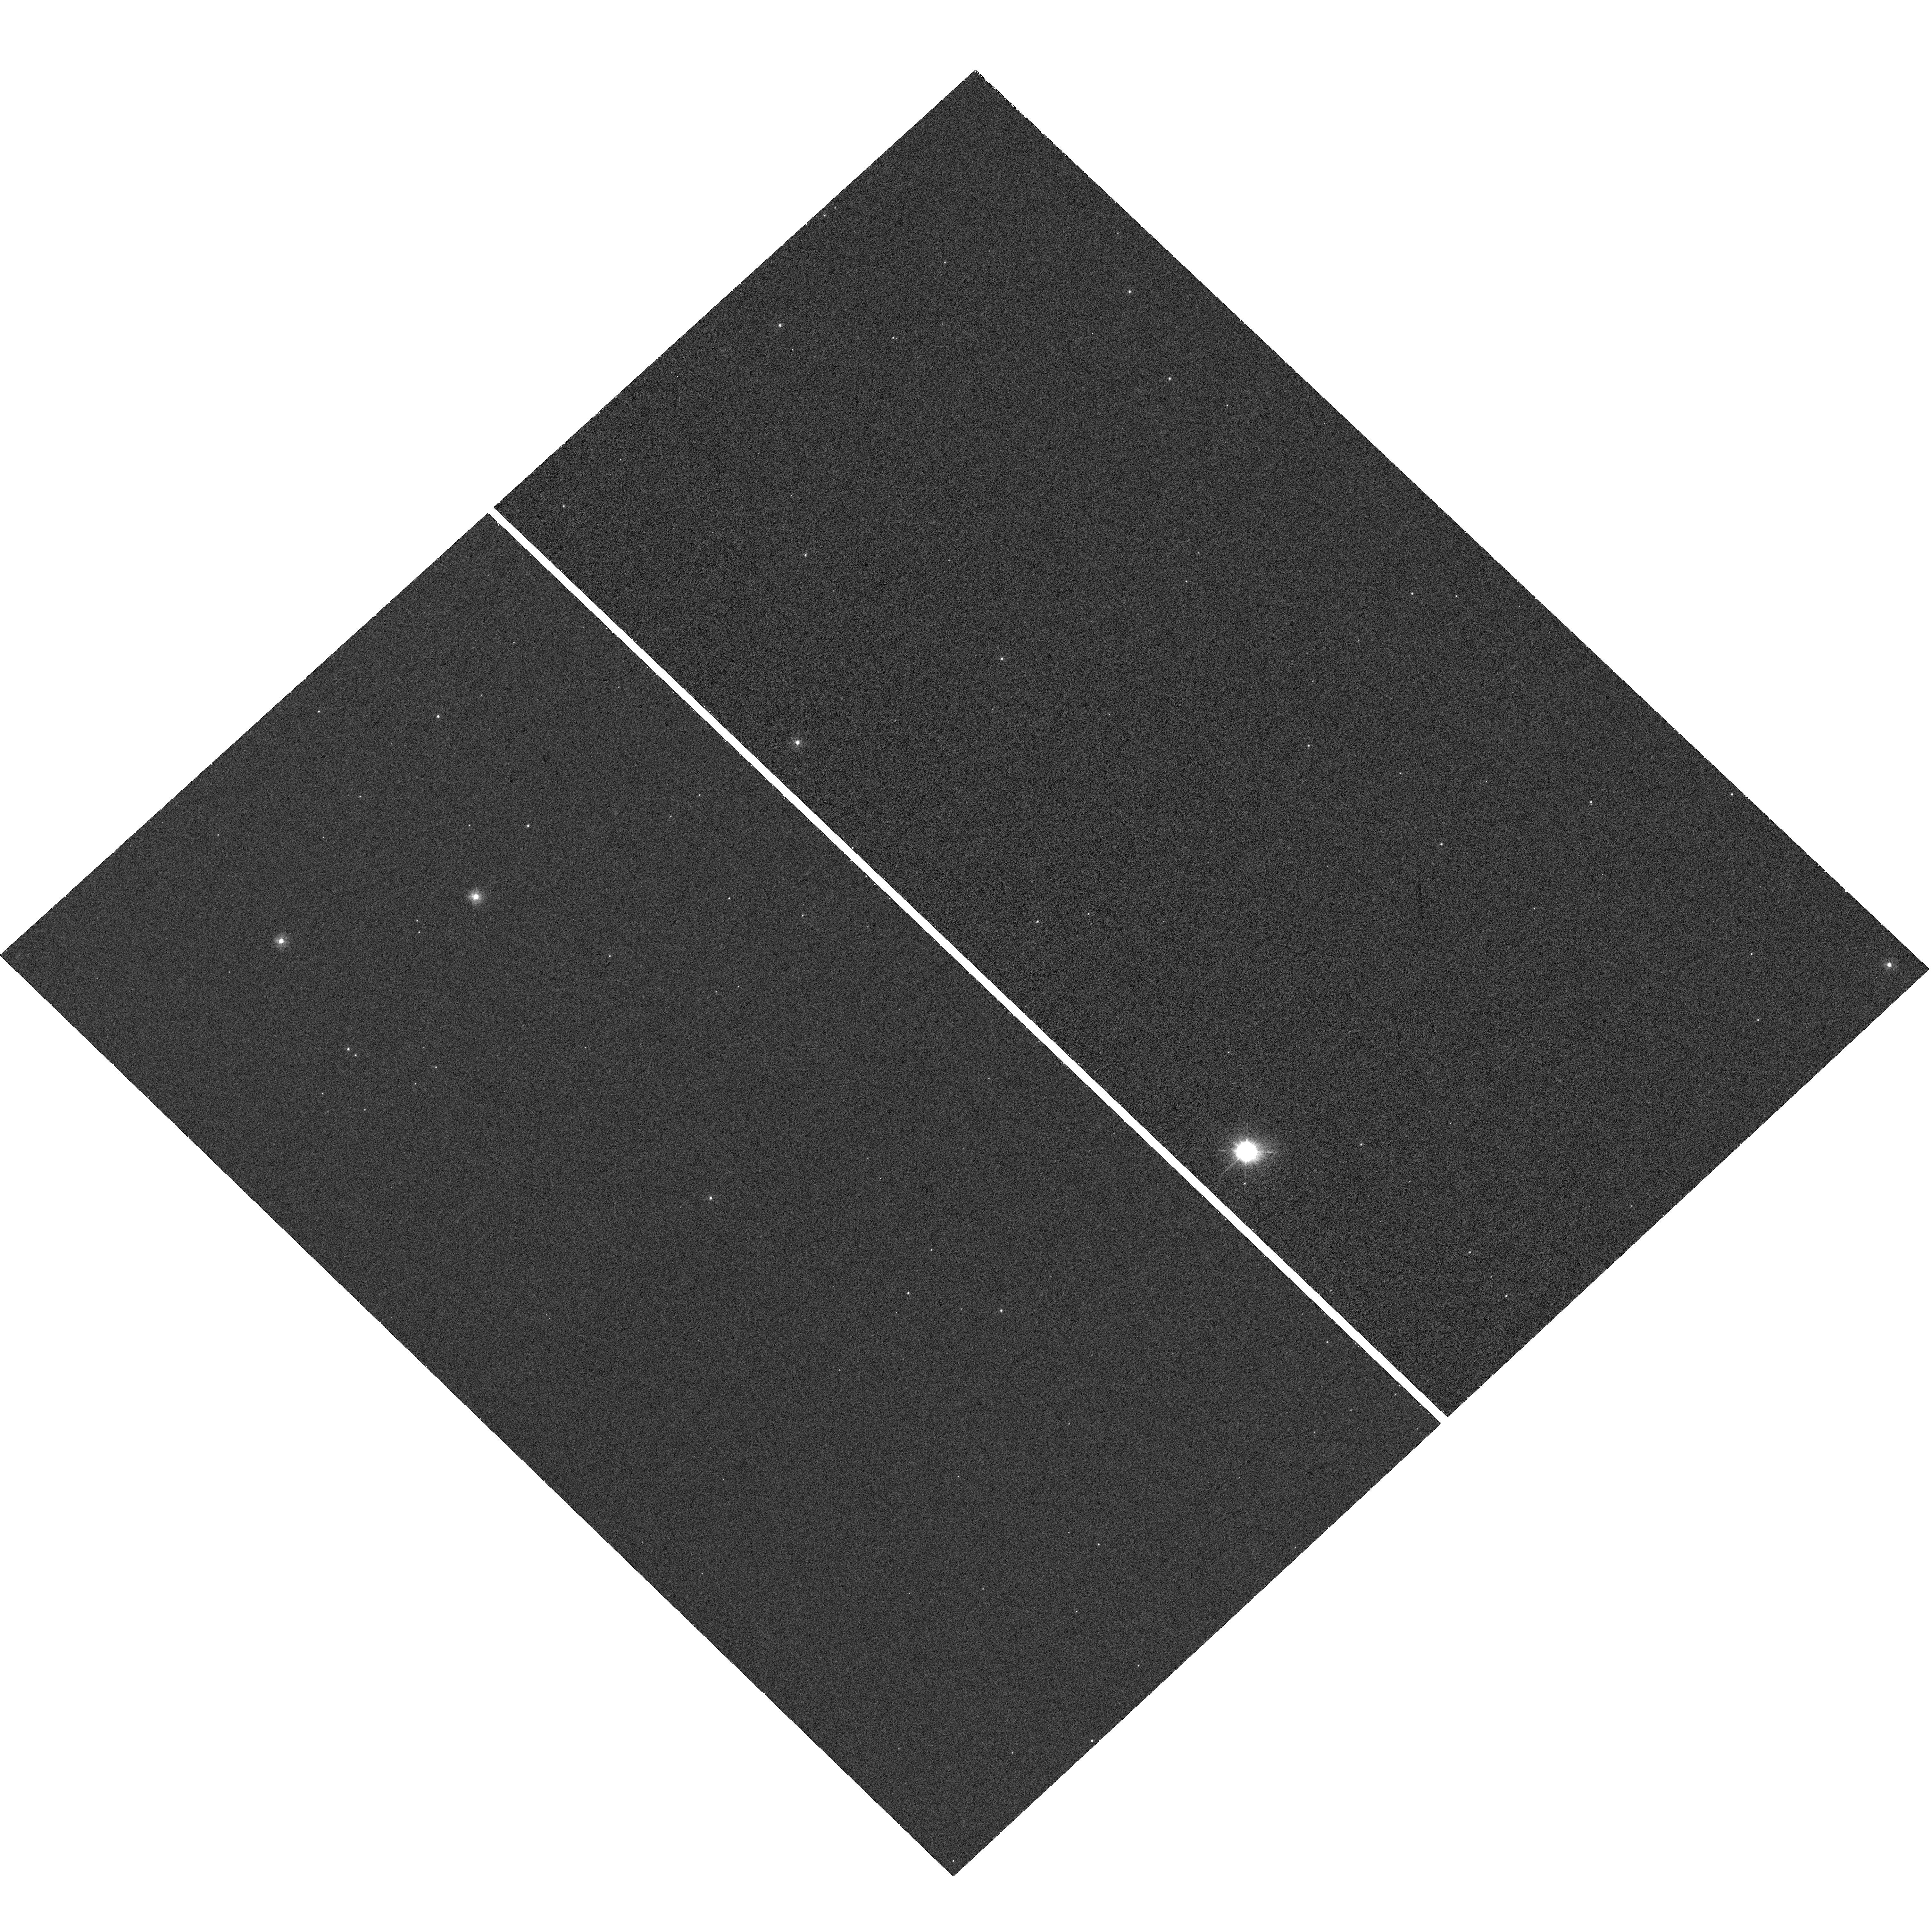
Target: AT2018DYB. Instrument: WFC3/UVIS. Filter: F225W. Exposure: 43 min. Observation ID: hst_17236_02_wfc3_uvis_f225w_if2402

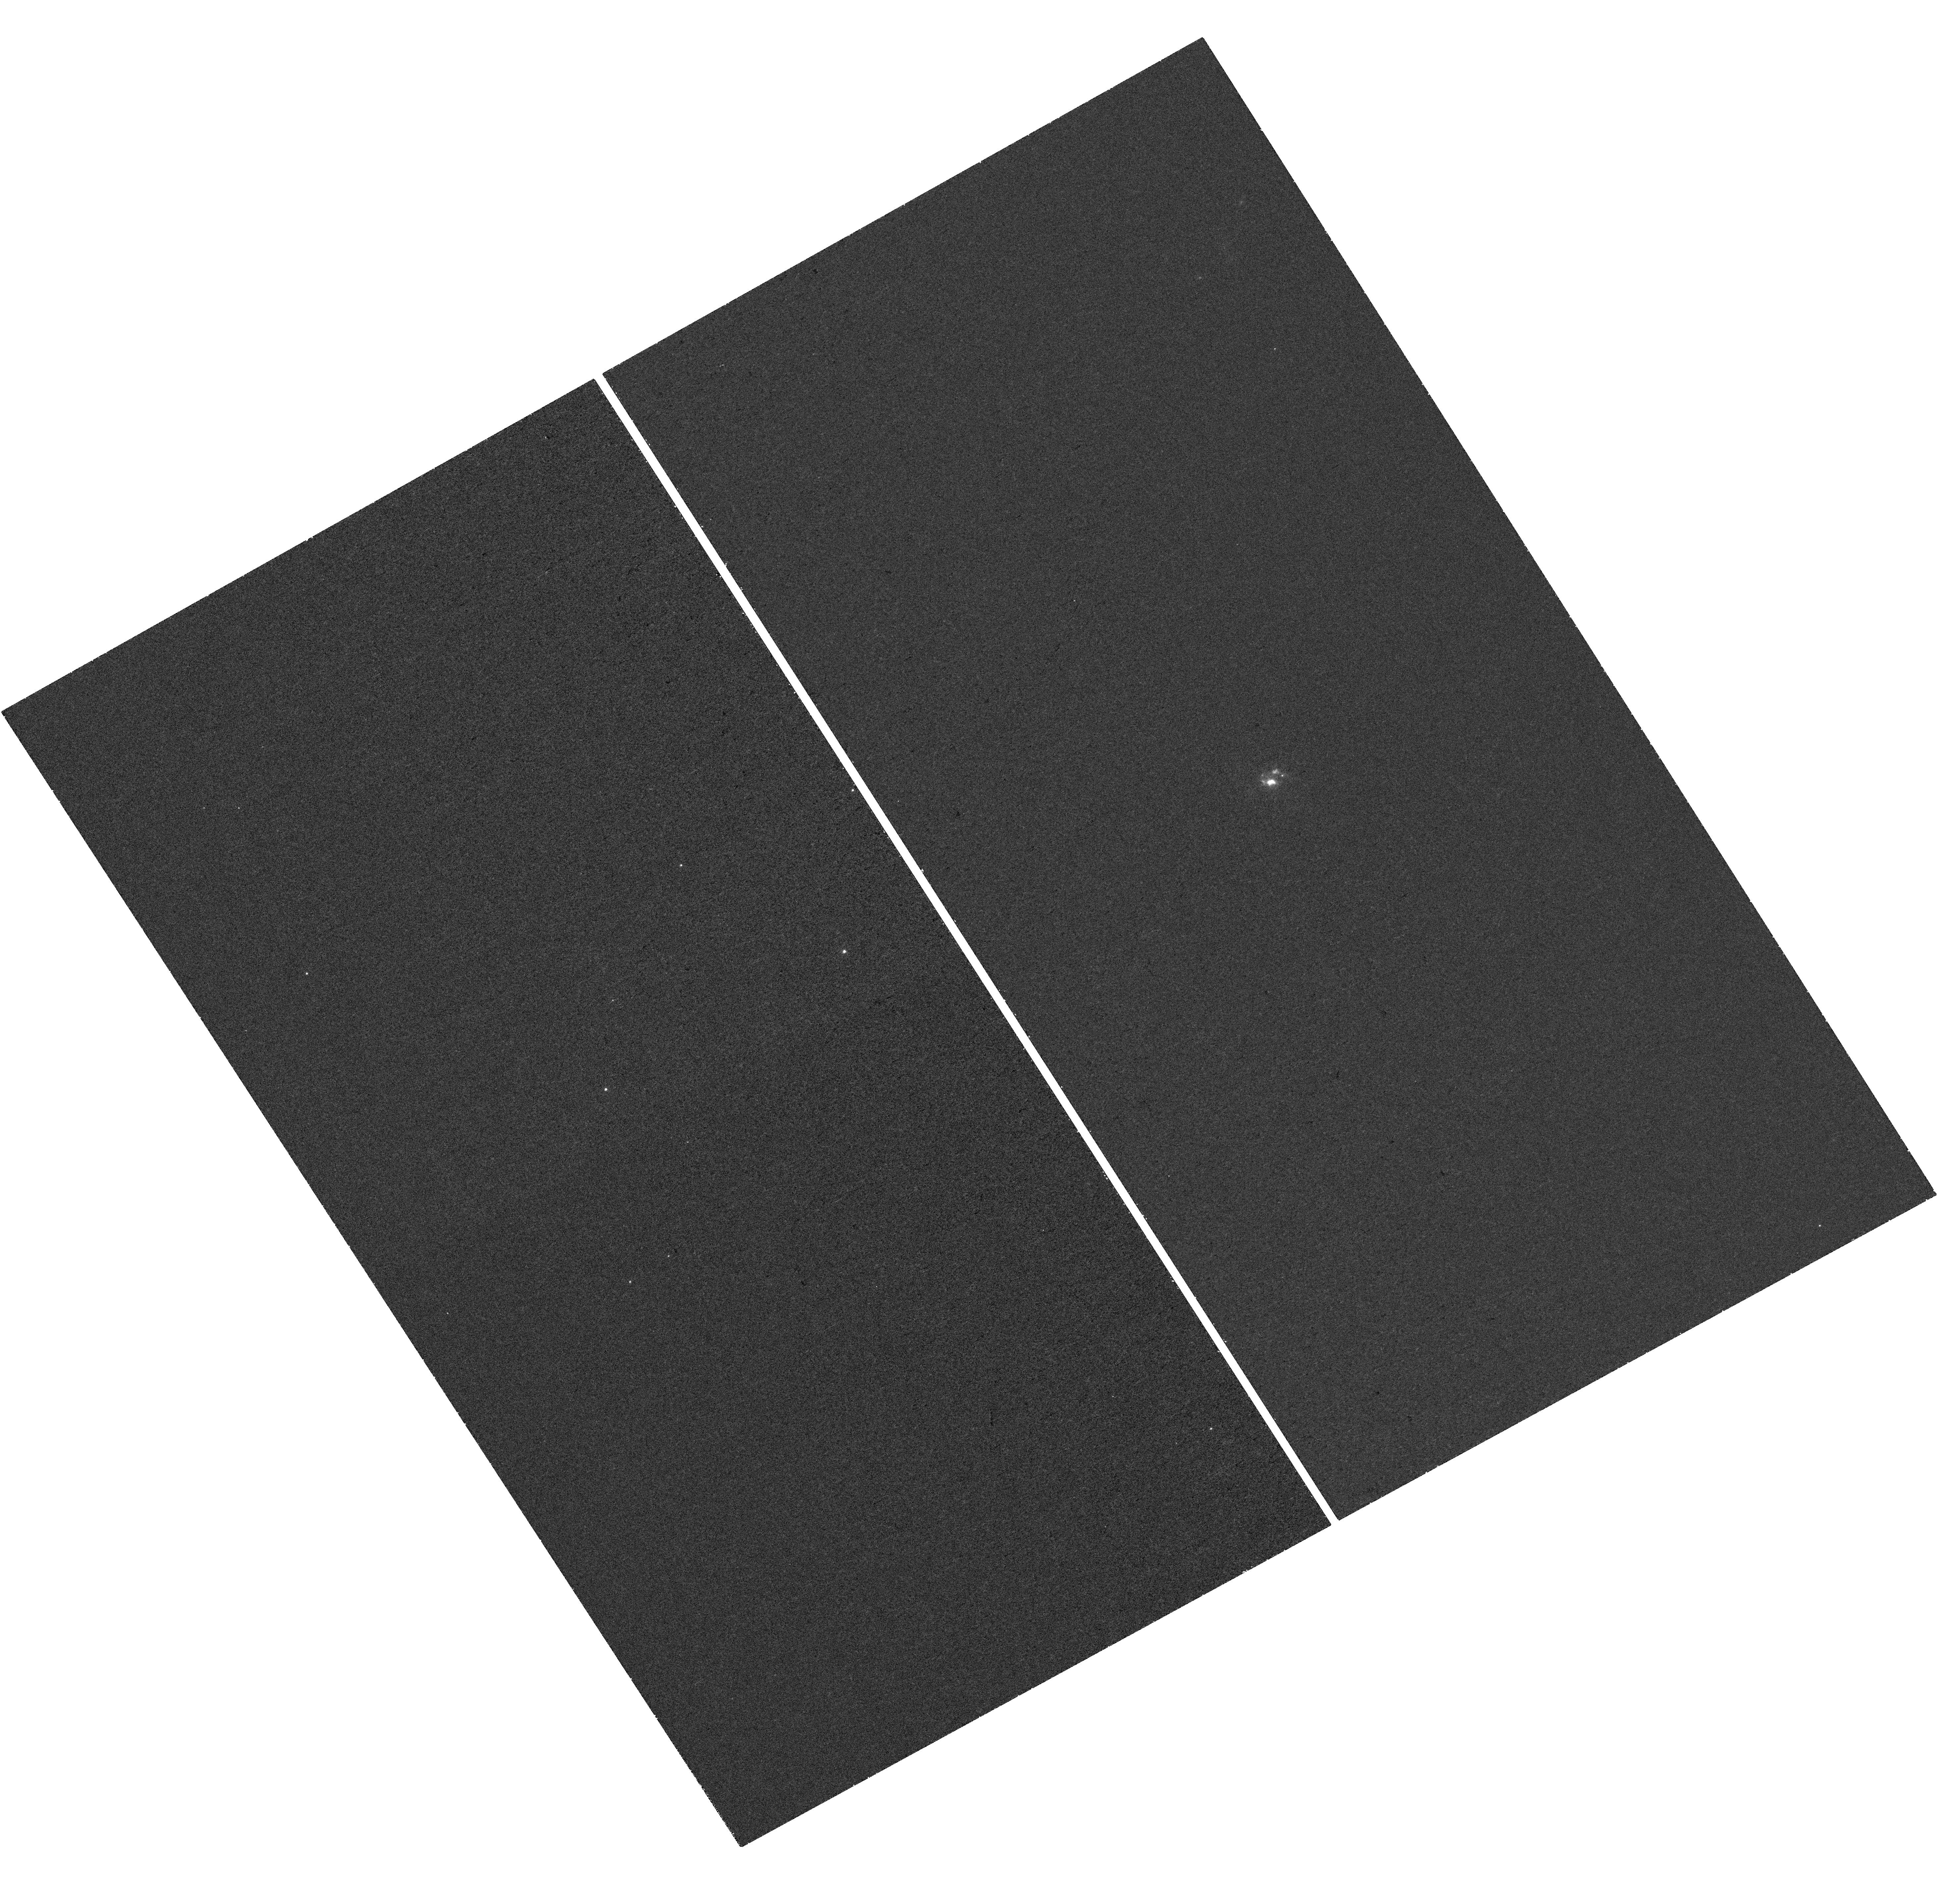
Target: AT2019AHK. Instrument: WFC3/UVIS. Filter: F225W. Exposure: 45 min. Observation ID: hst_17236_03_wfc3_uvis_f225w_if2403

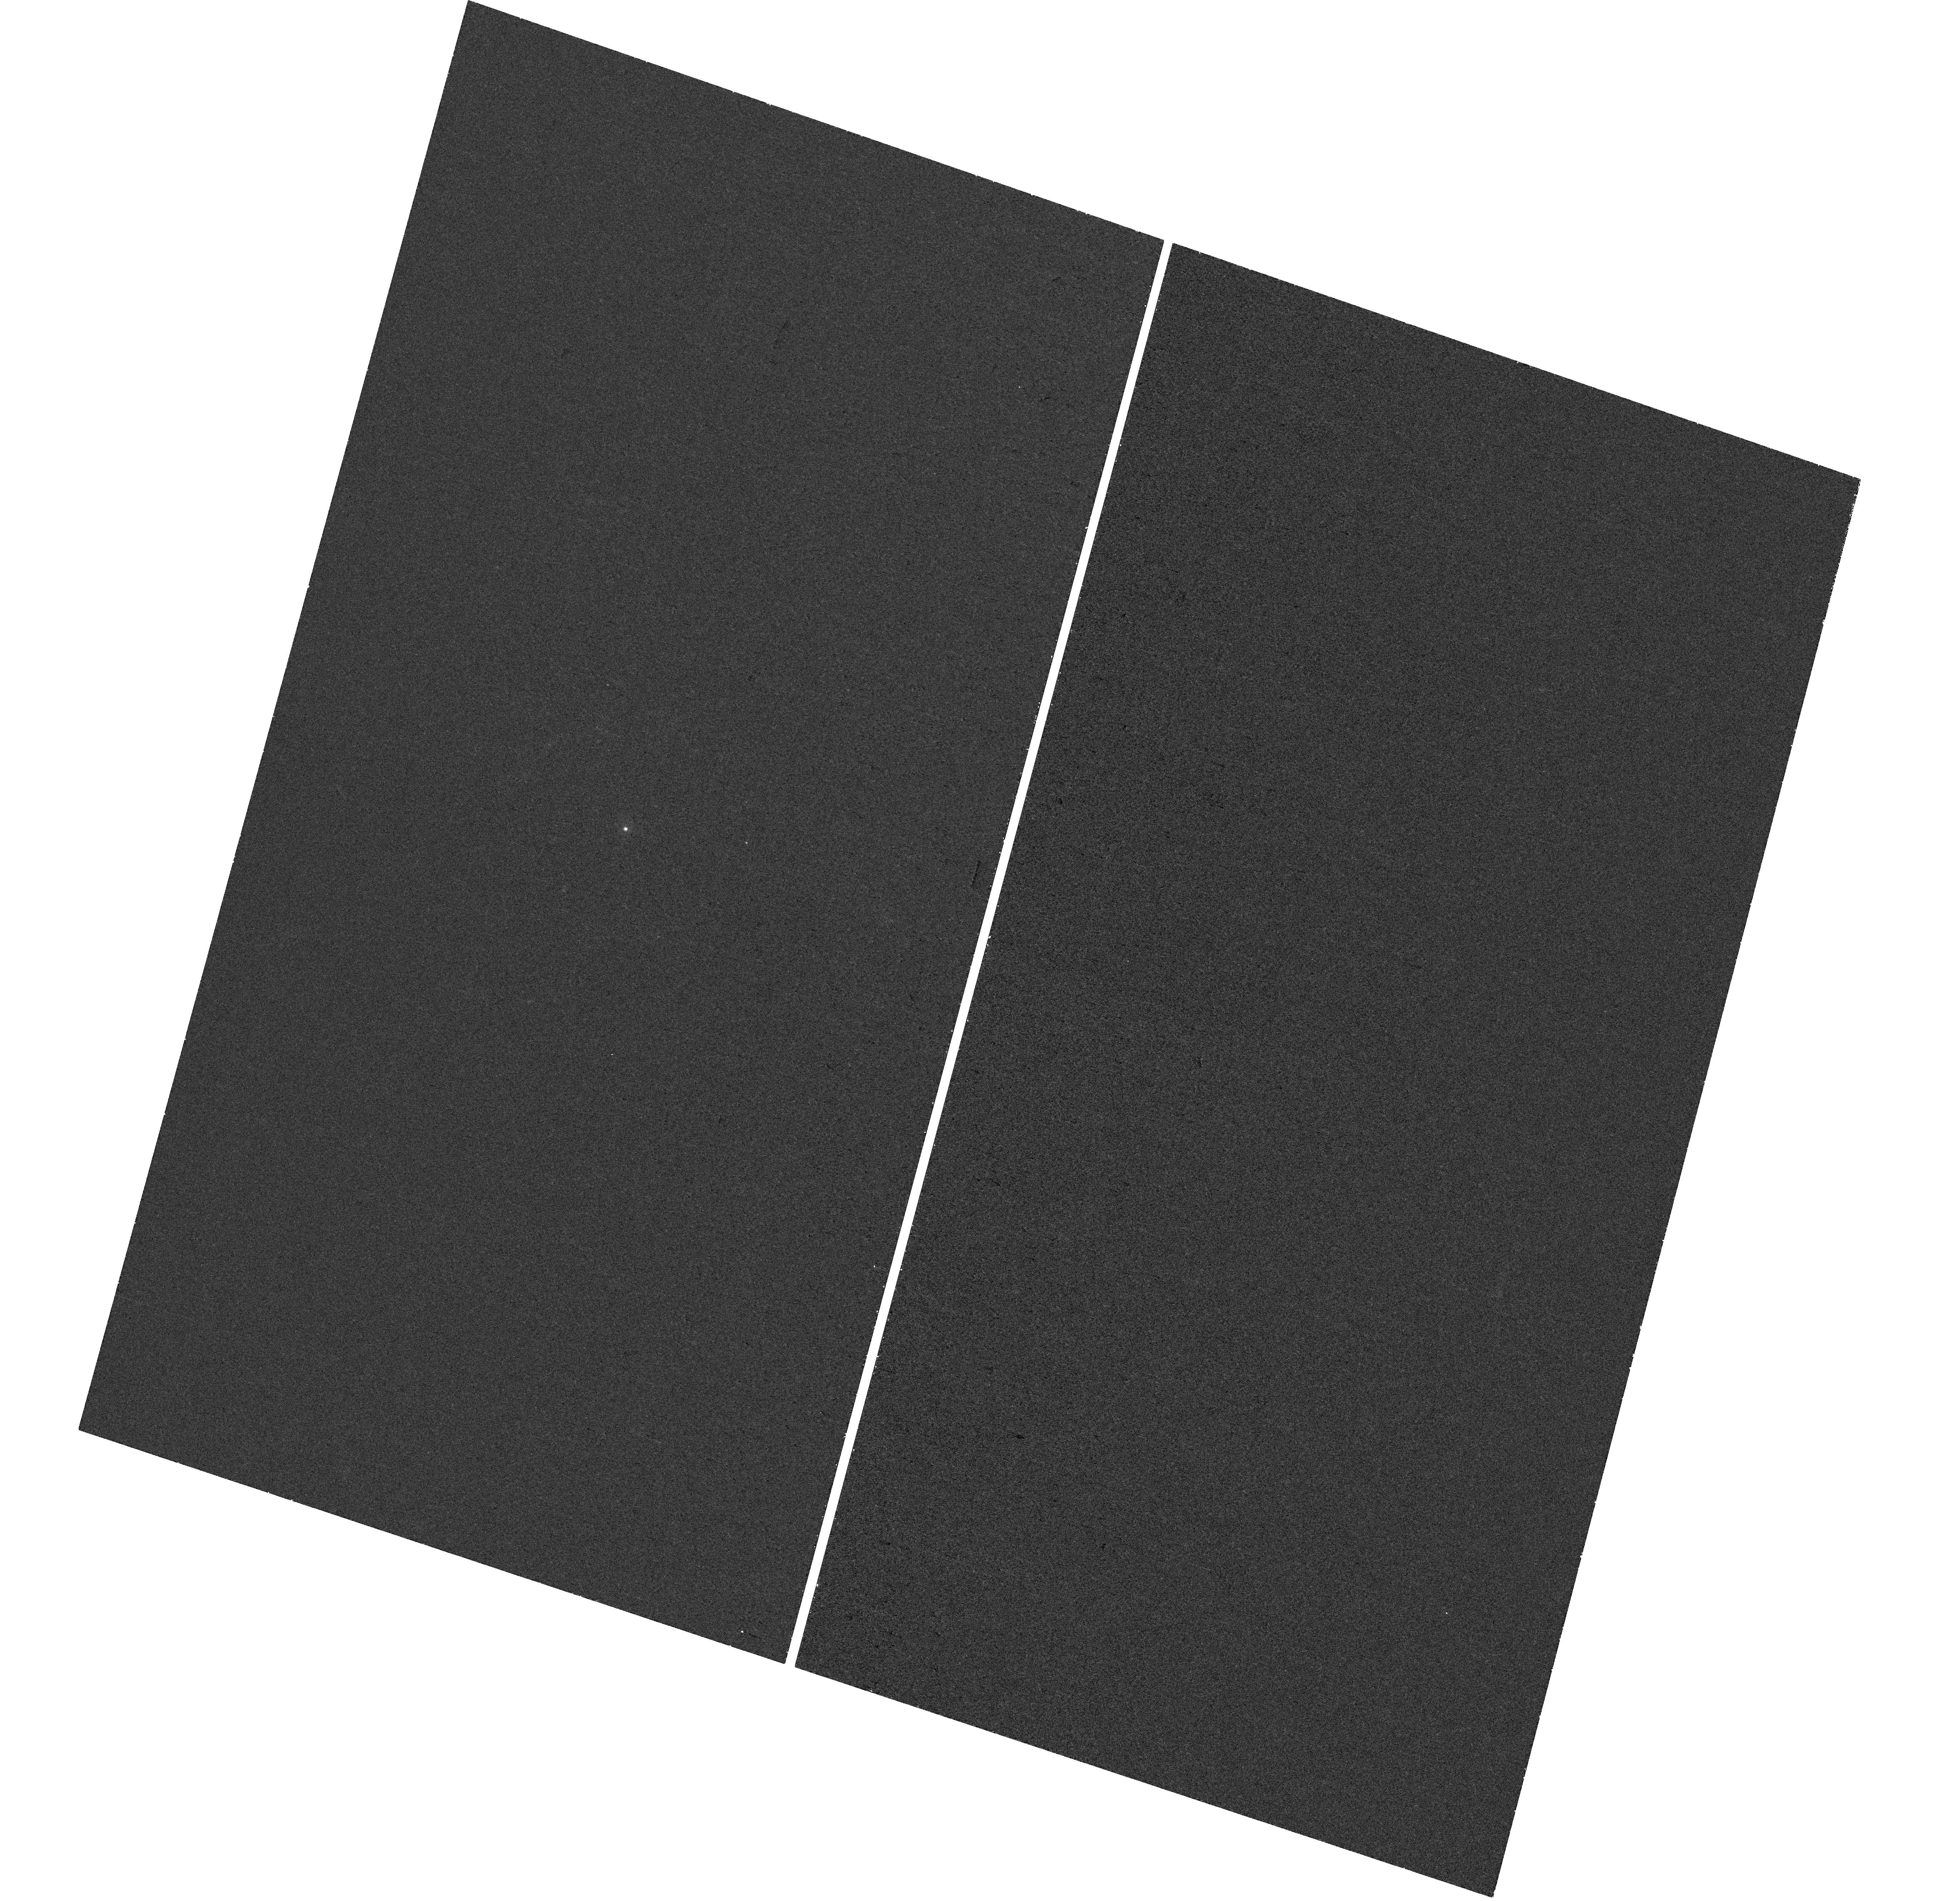
Target: AT2019QIZ. Instrument: WFC3/UVIS. Filter: F225W. Exposure: 39 min. Observation ID: hst_17236_01_wfc3_uvis_f225w_if2401

Tidal disruption events unveiled: understanding their long-term accretion with Chandra and HST (PI: Nicholl, Matt)

Tidal disruption events (TDEs) provide a unique laboratory for studying supermassive black holes. Shortly after disruption, most TDEs are 'veiled': emitting mainly UV/optical while X-ray signs of accretion are obscured. However by >~3 years, the stellar debris should settle into a thin, unobscured disk, brightest in X-rays and UV. We propose to observe 3 very nearby and well-studied TDEs at late phases using Chandra and HST. Only previous 1 TDE (and no veiled TDEs) have high S/N X-ray data at late times. Covering the SED peak with X-ray+UV reveals (1) the evolution of the accretion rate, and whether embedded accretion powered the optical flare; (2) the dominant energy release mechanism in the disk; and (3) fundamental disk parameters such as masses and possibly spin.